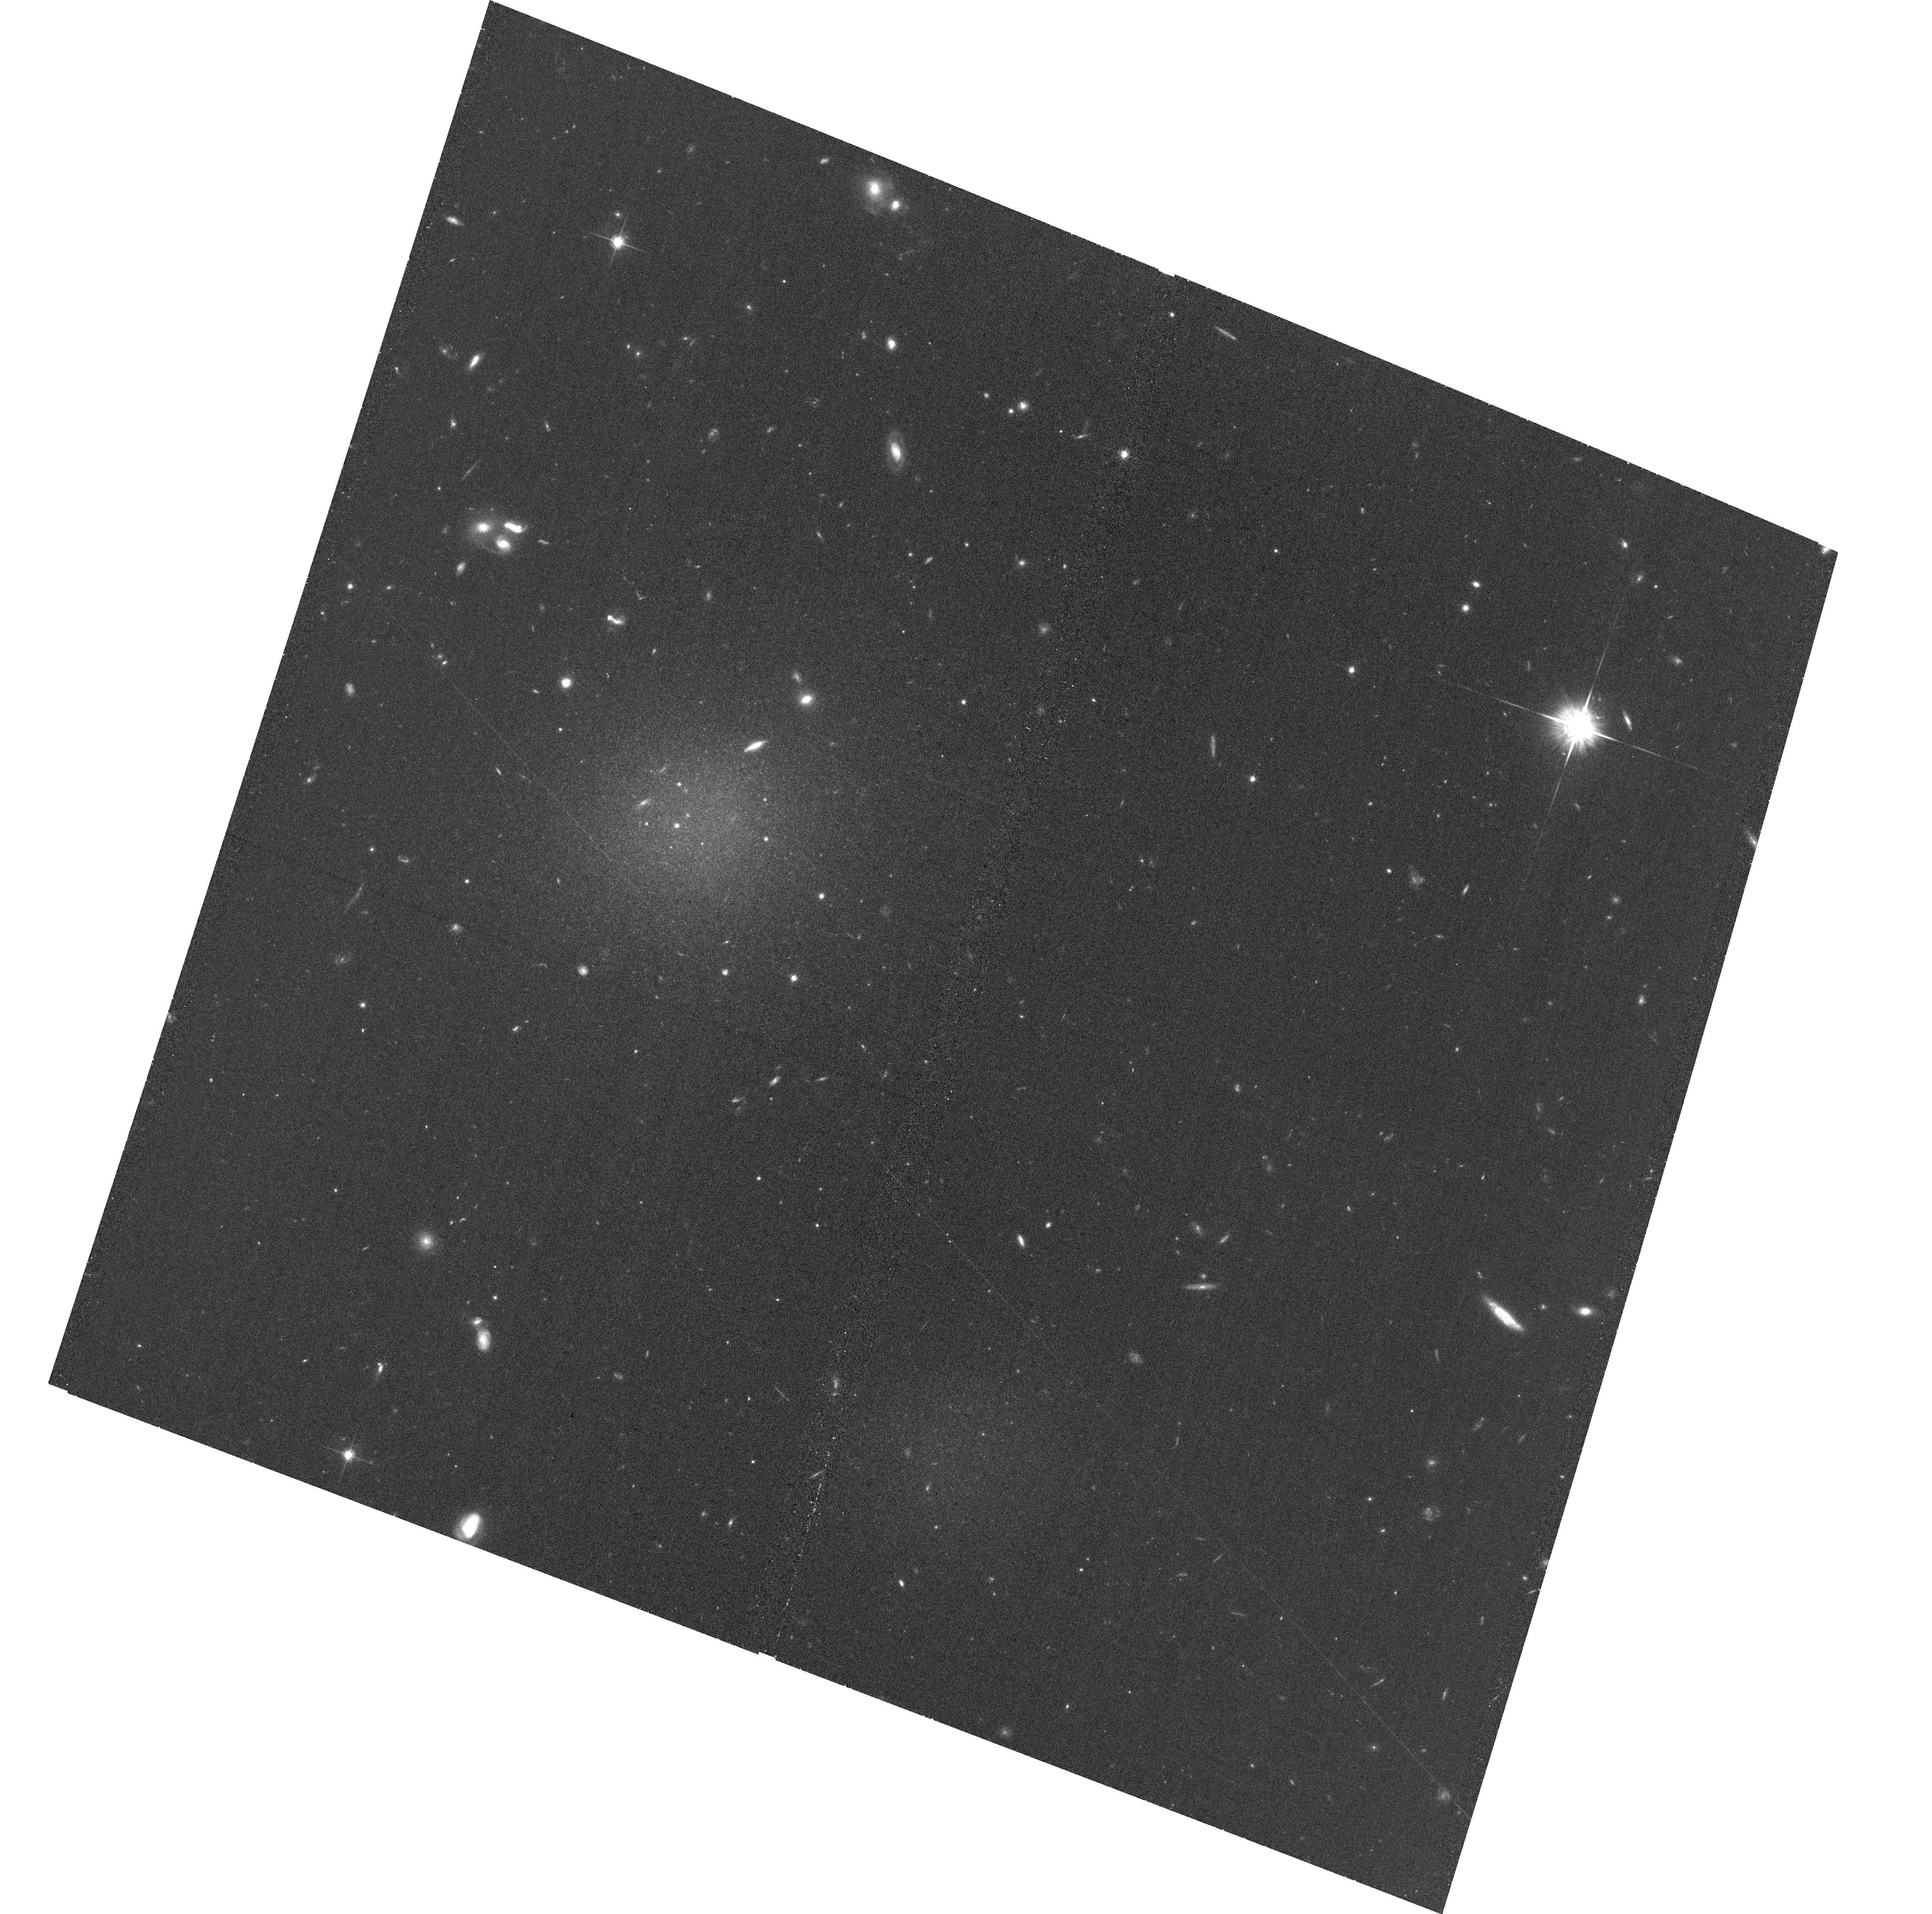
Target: NGC1052-DF4
Instrument: ACS/WFC
Filter: F814W
Exposure: 35 min
Observation ID: hst_15695_01_acs_wfc_f814w_jdz501

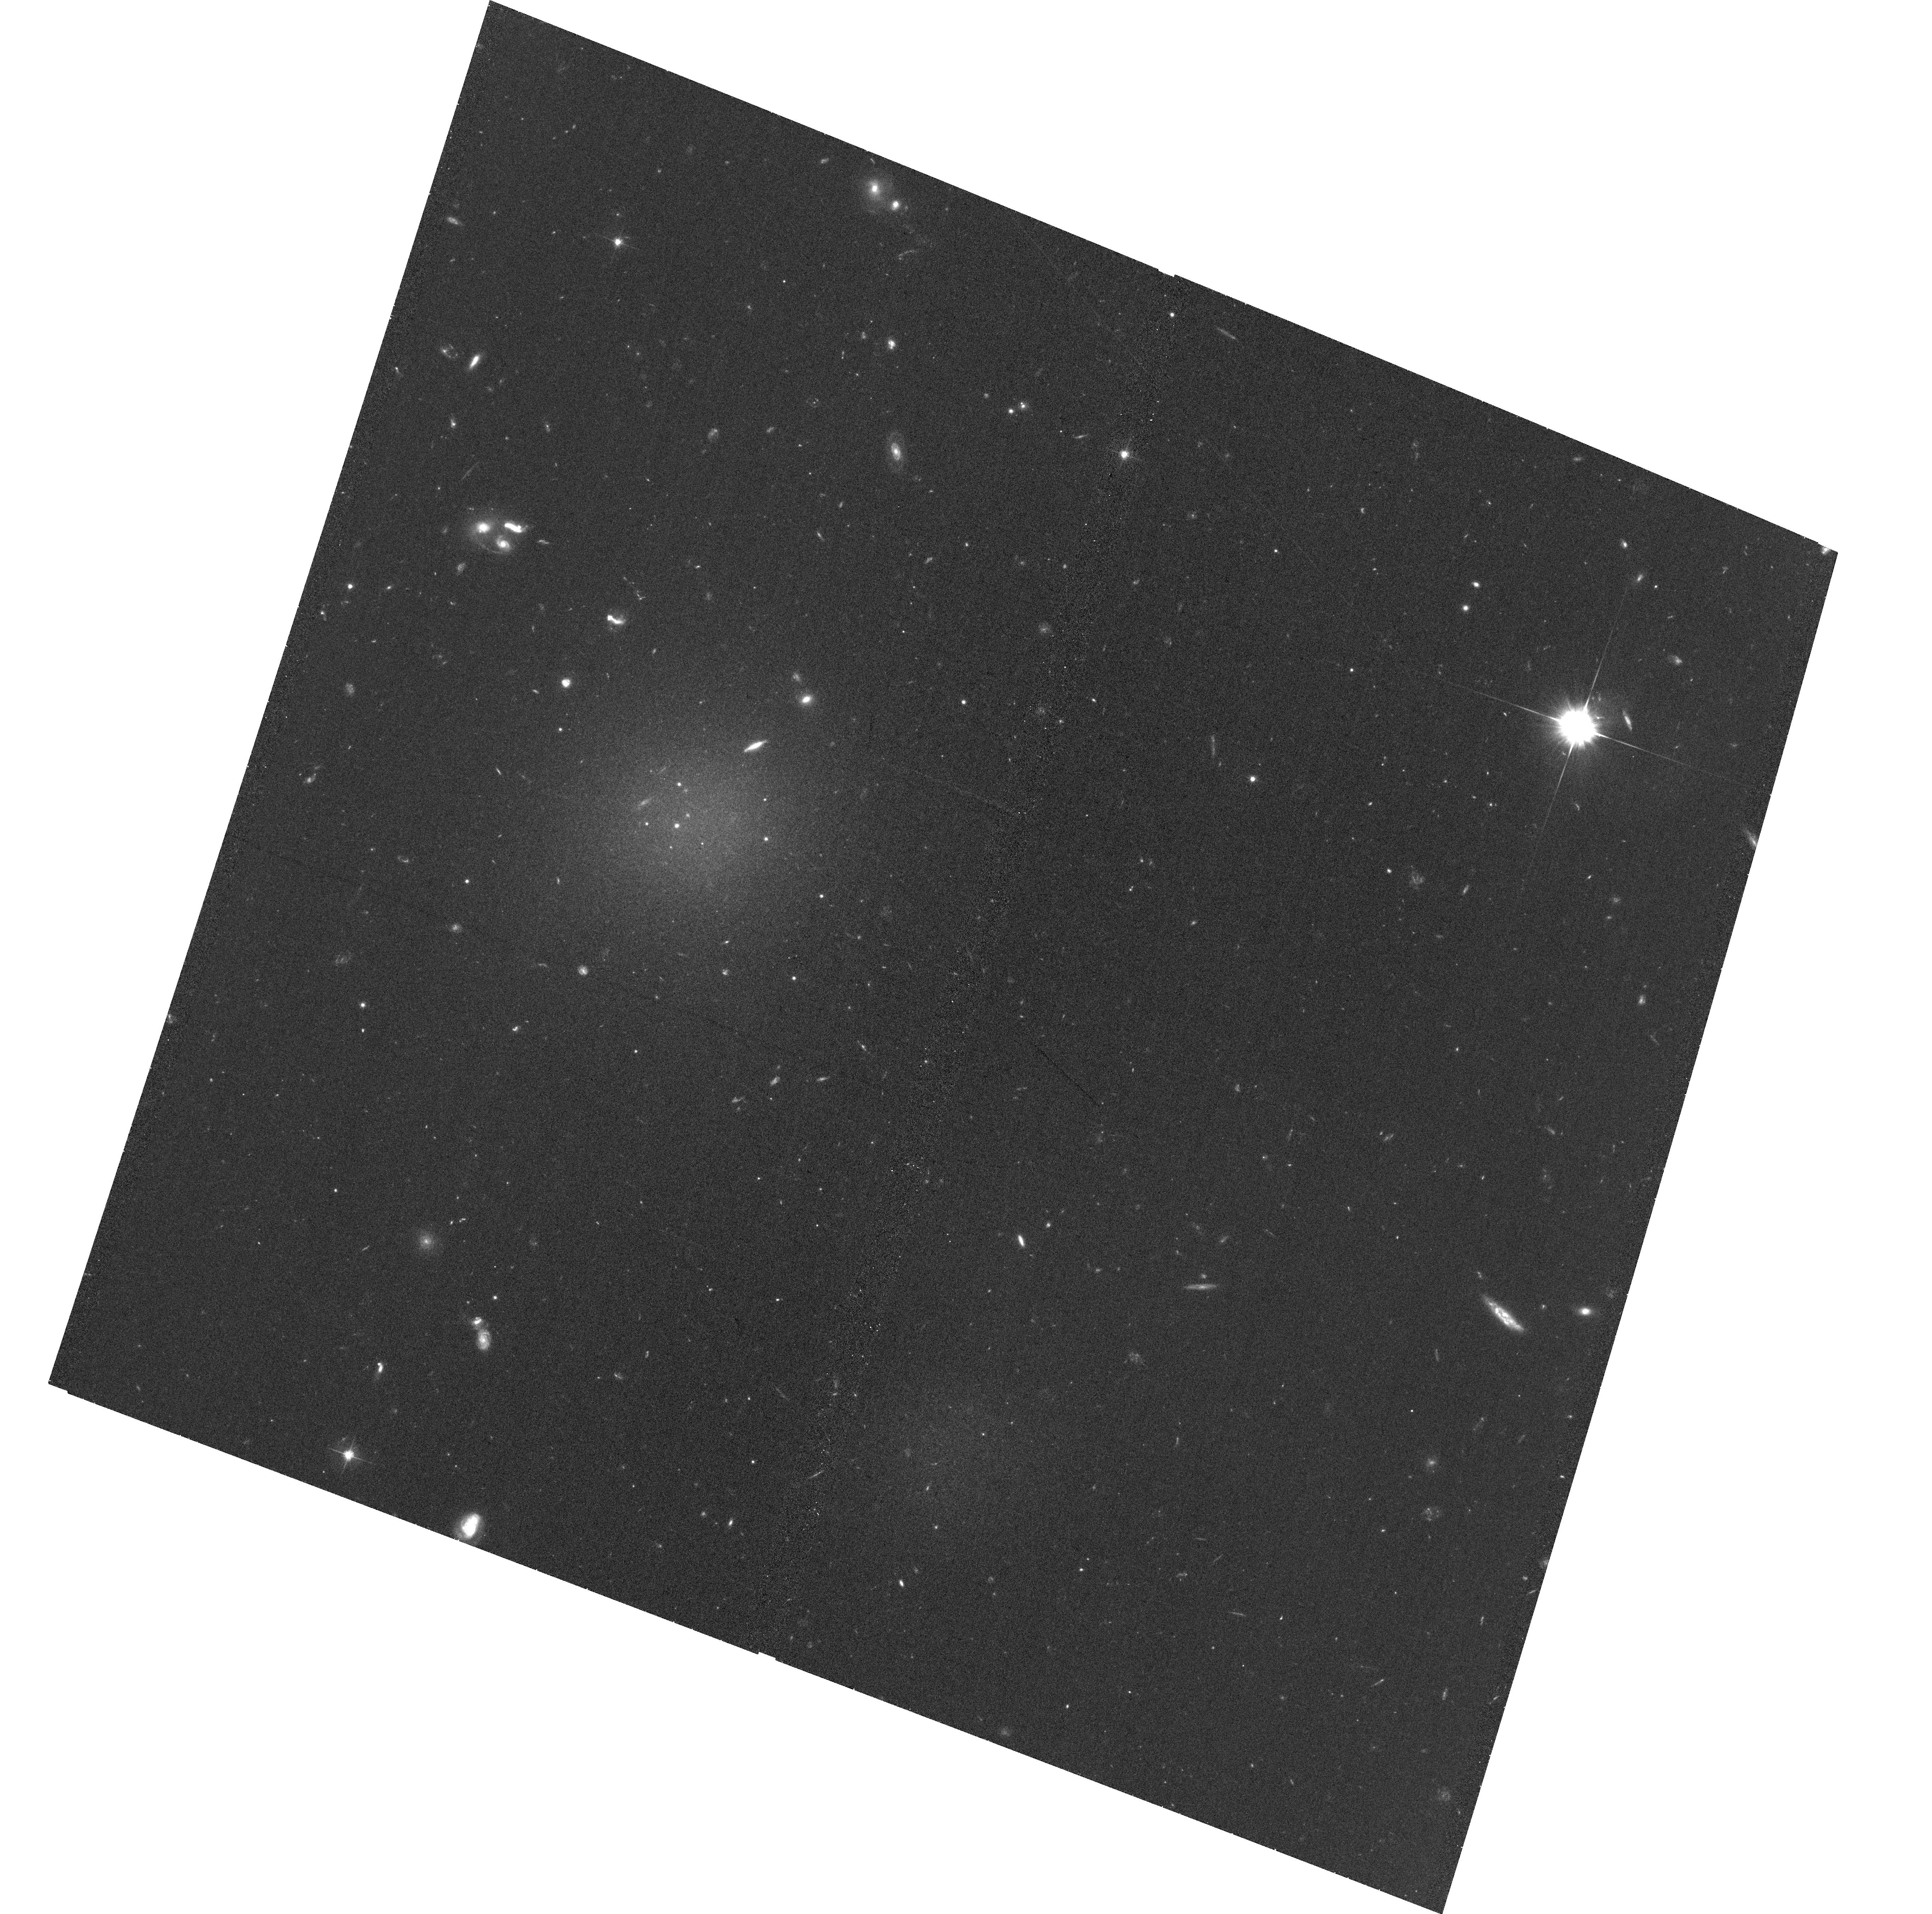
Target: NGC1052-DF4
Instrument: ACS/WFC
Filter: F606W
Exposure: 34 min
Observation ID: hst_15695_01_acs_wfc_f606w_jdz501

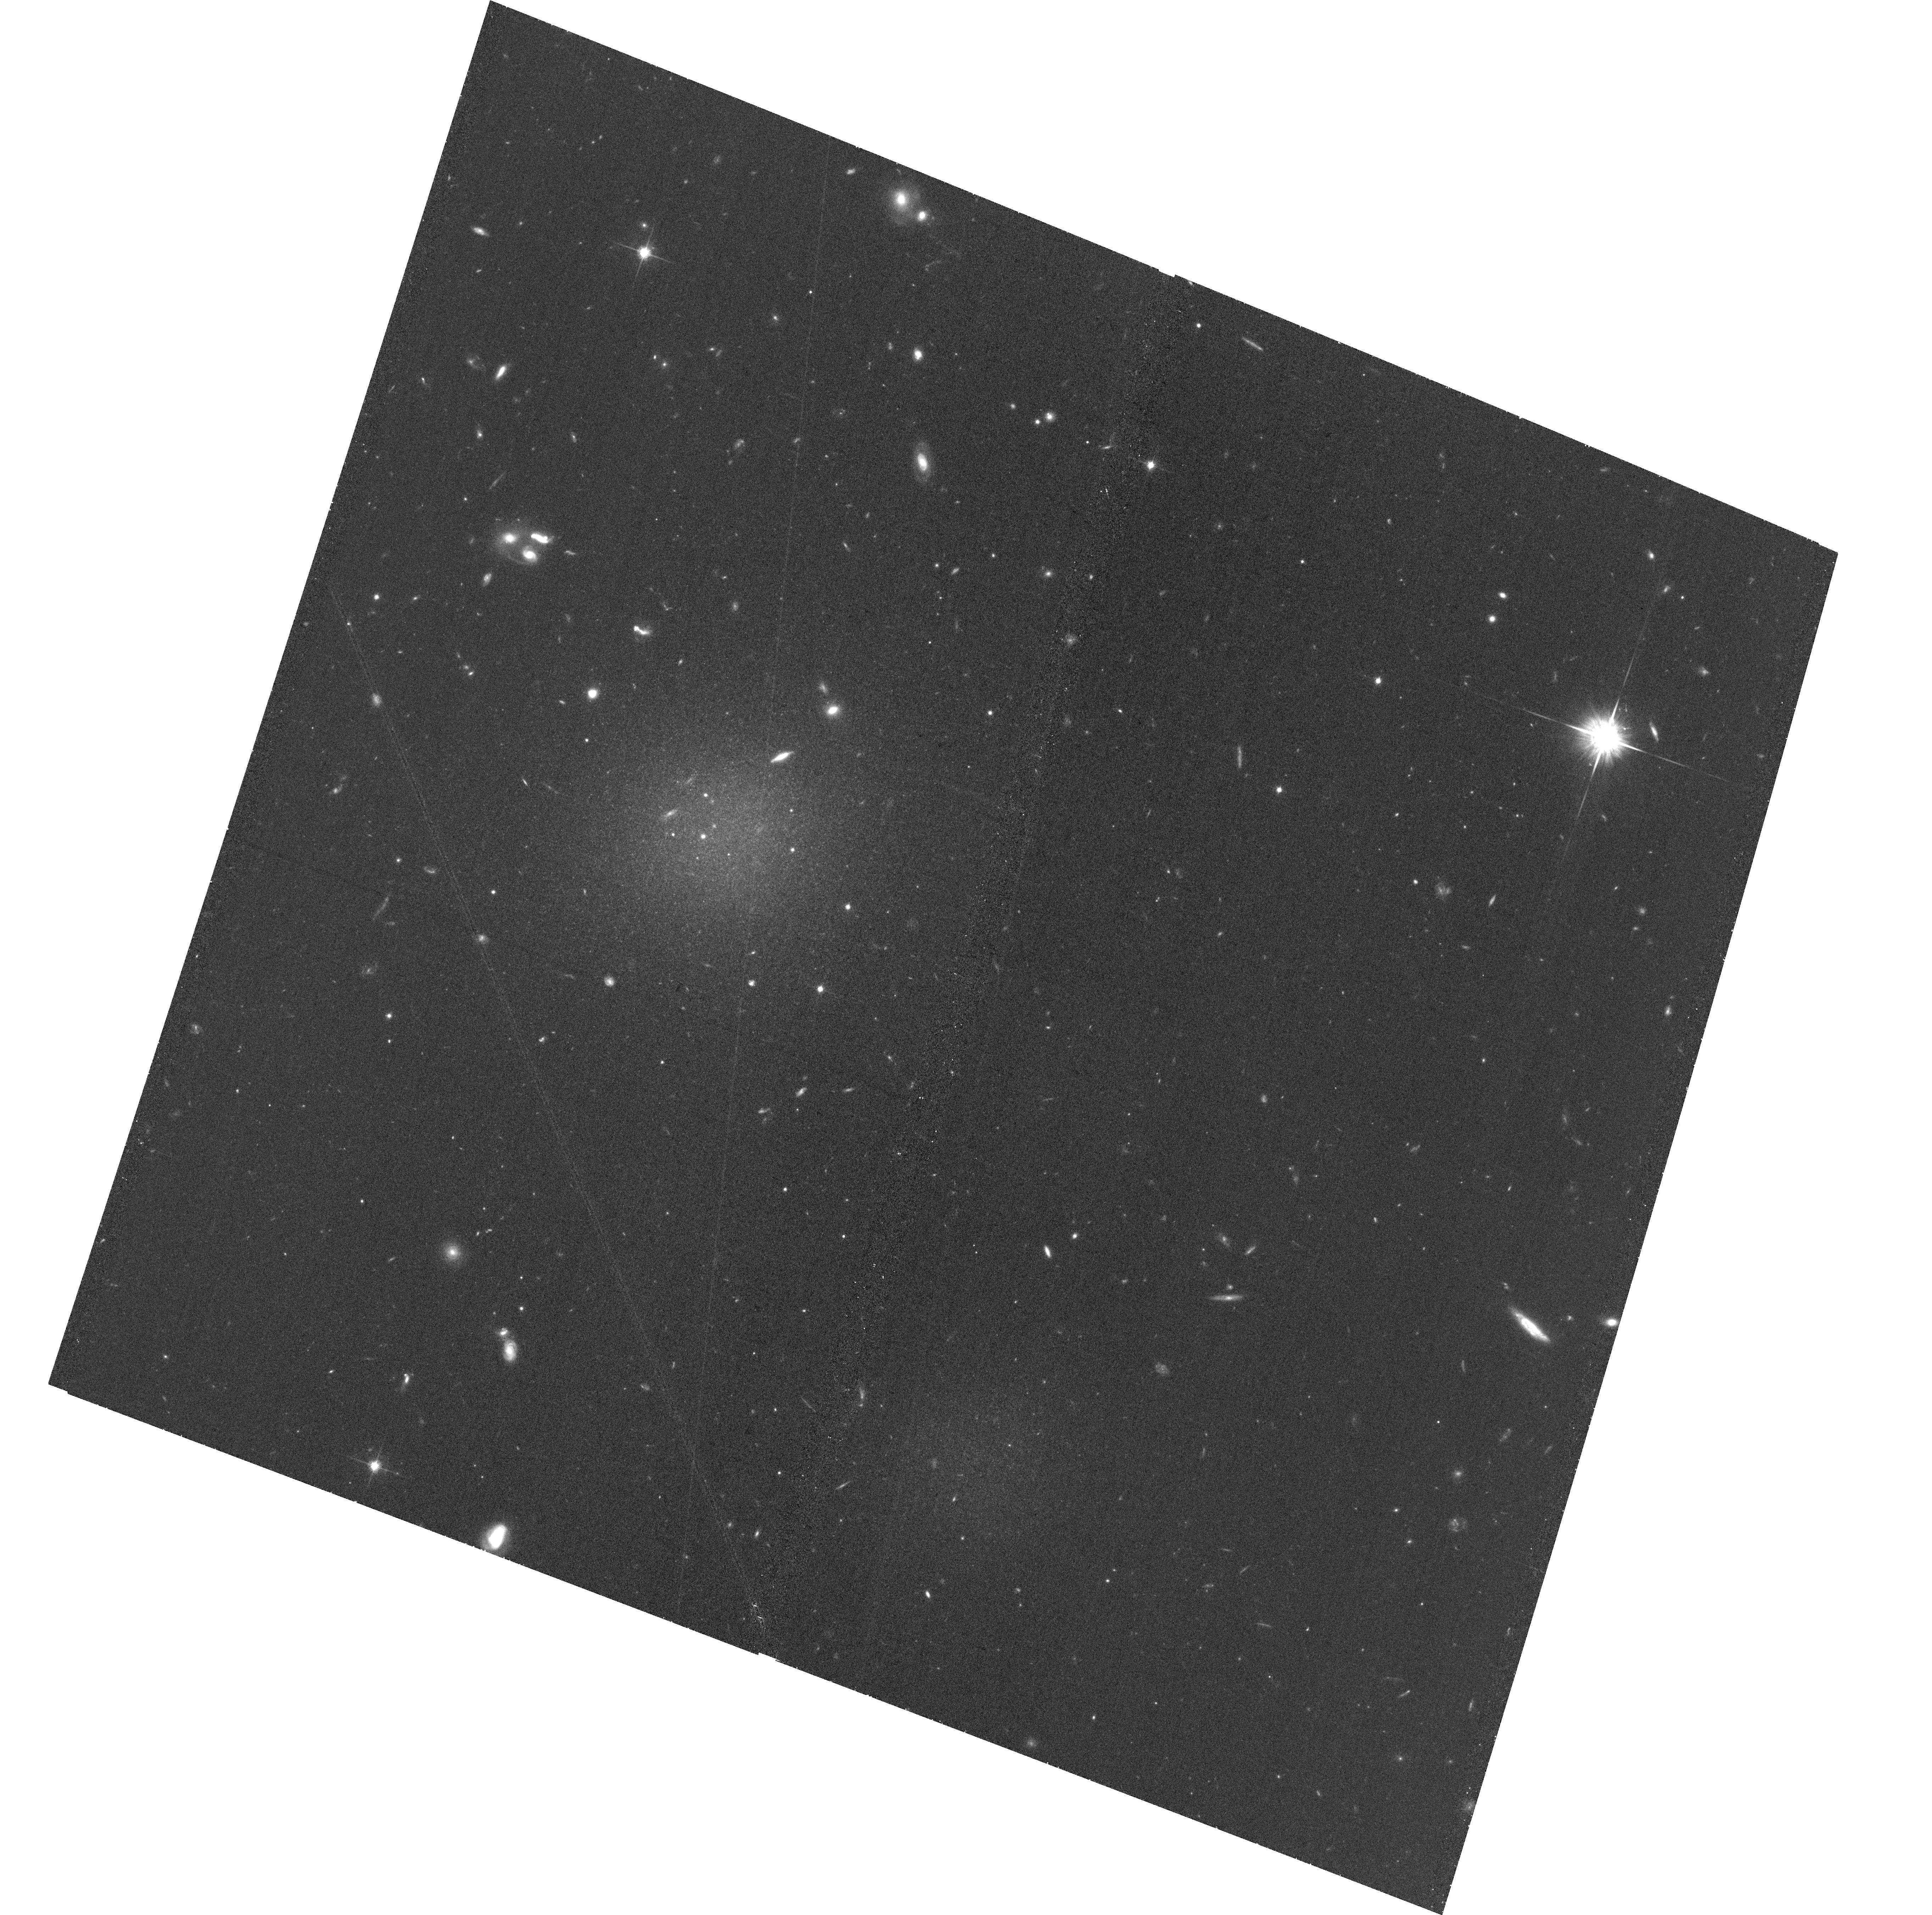
Target: NGC1052-DF4
Instrument: ACS/WFC
Filter: F814W
Exposure: 35 min
Observation ID: hst_15695_02_acs_wfc_f814w_jdz502

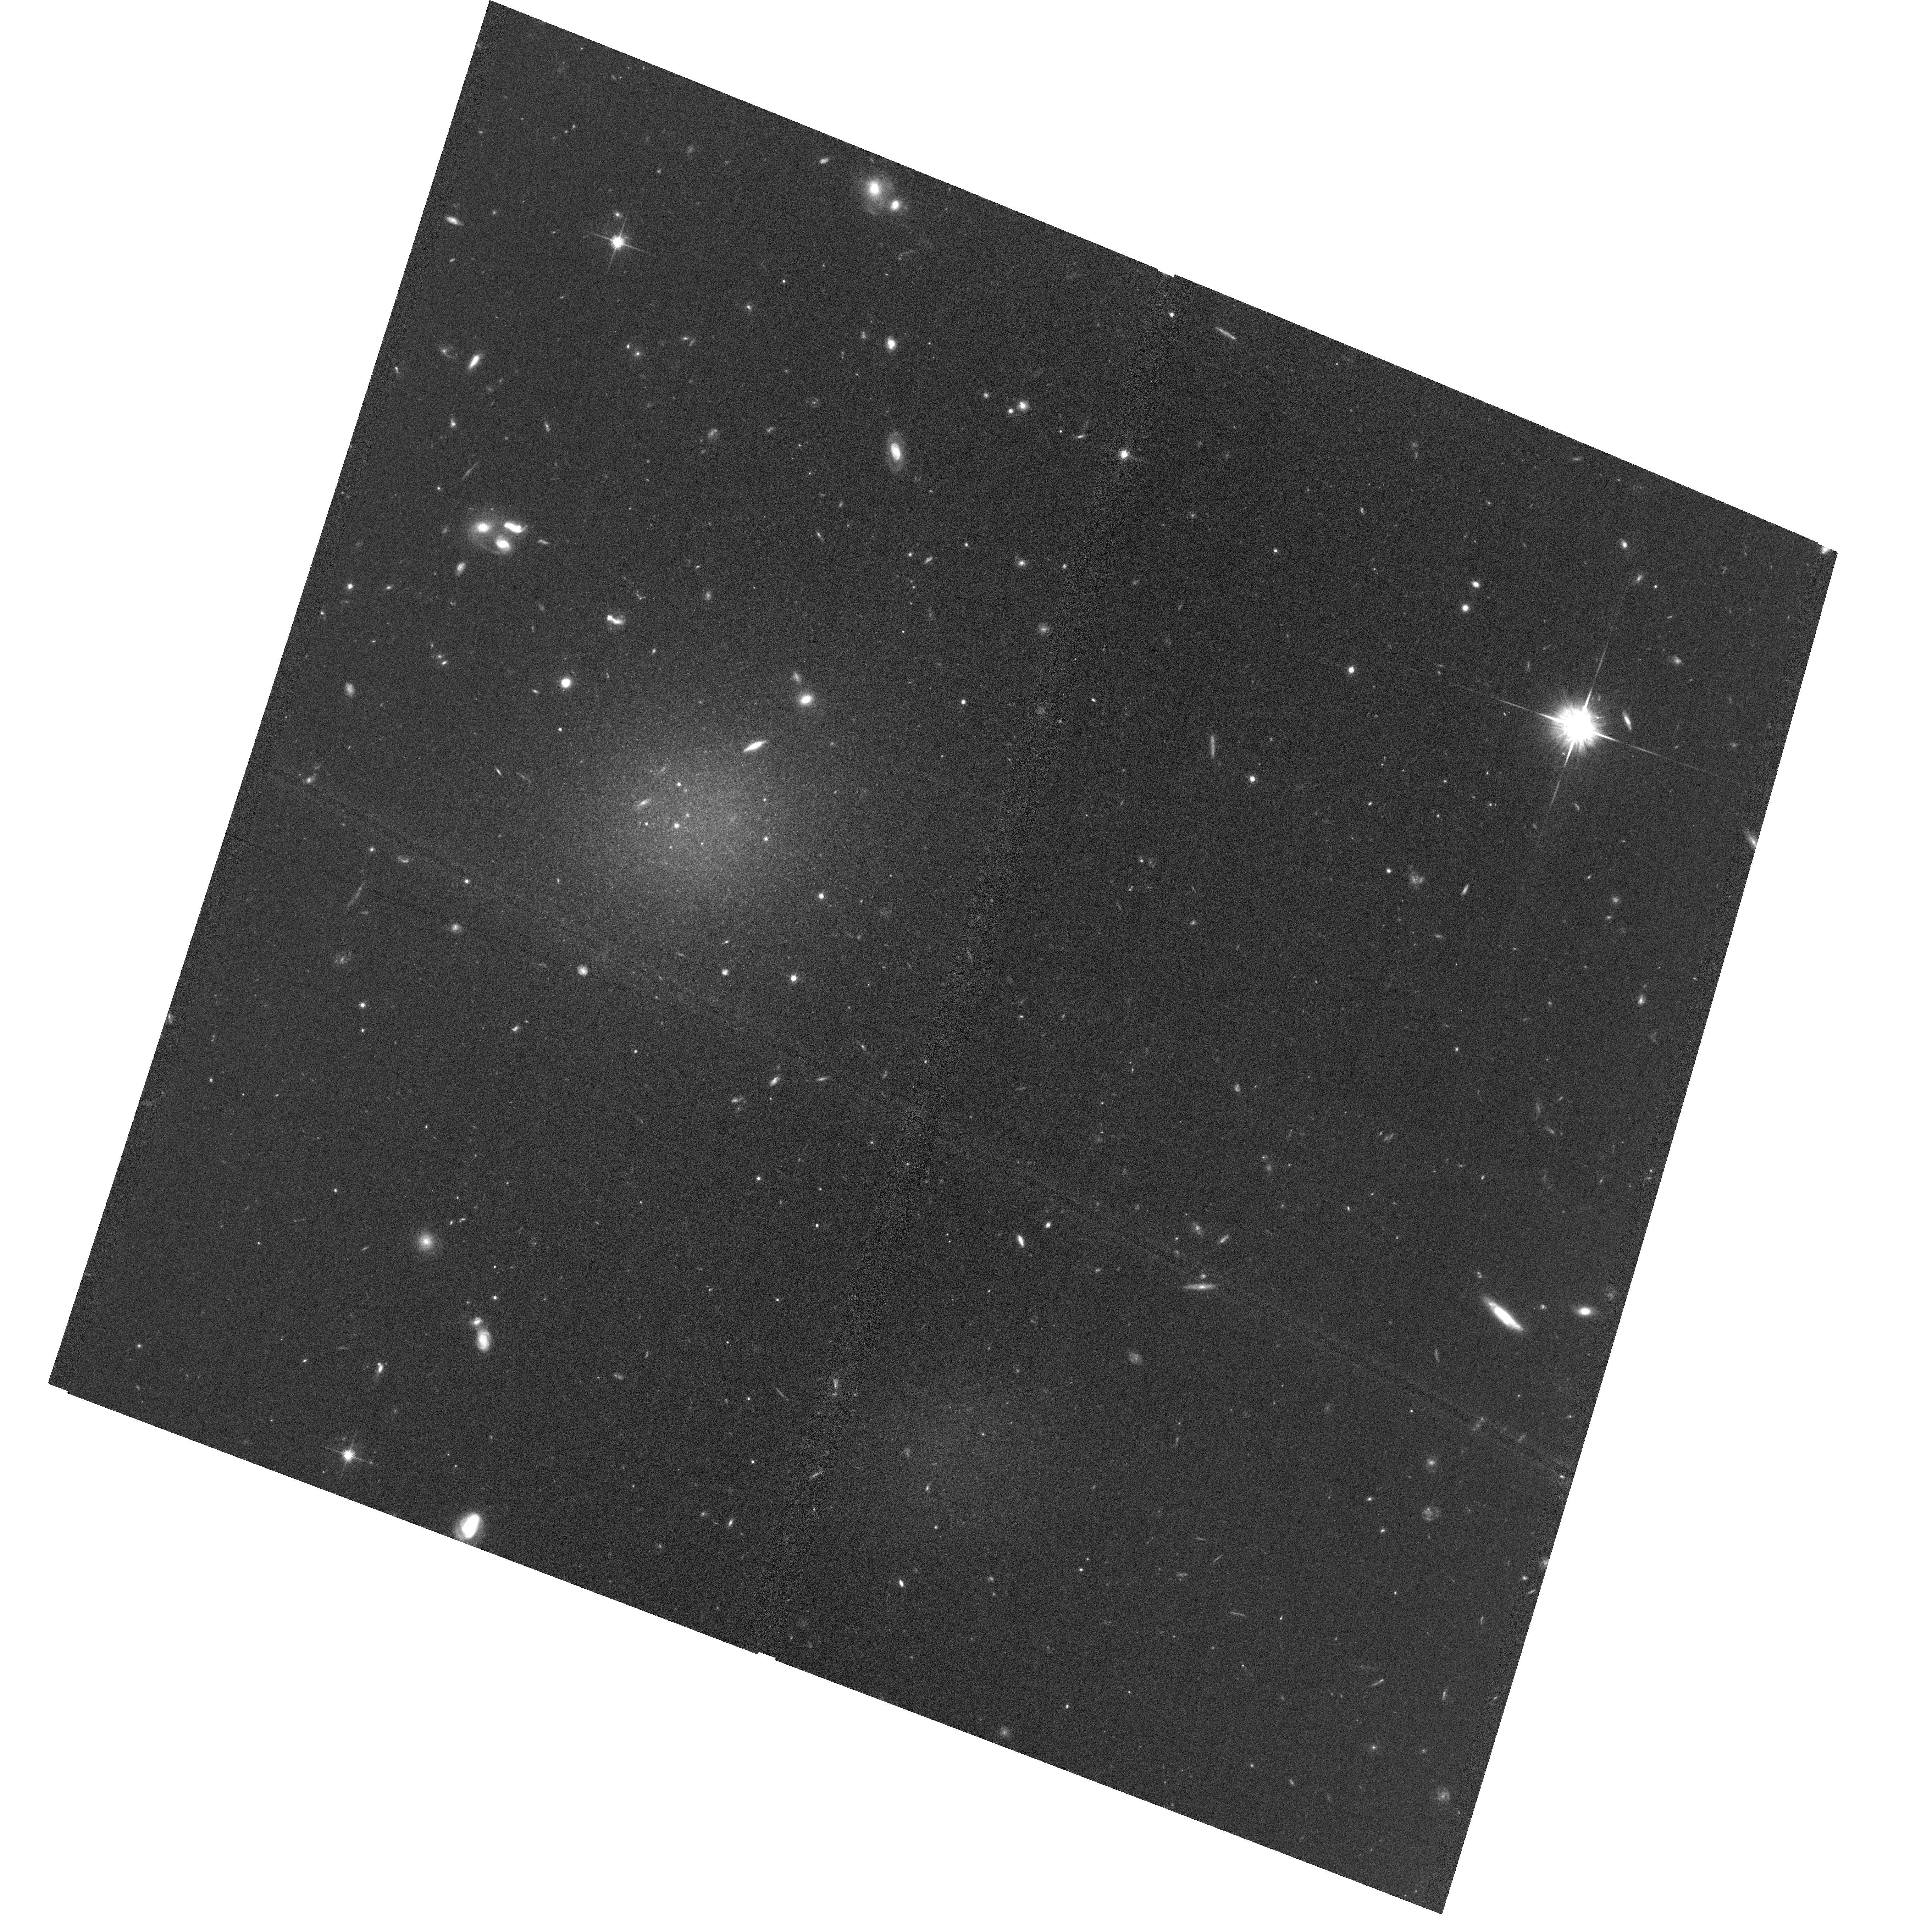
Target: NGC1052-DF4
Instrument: ACS/WFC
Filter: F814W
Exposure: 1.1 h
Observation ID: hst_15695_04_acs_wfc_f814w_jdz504

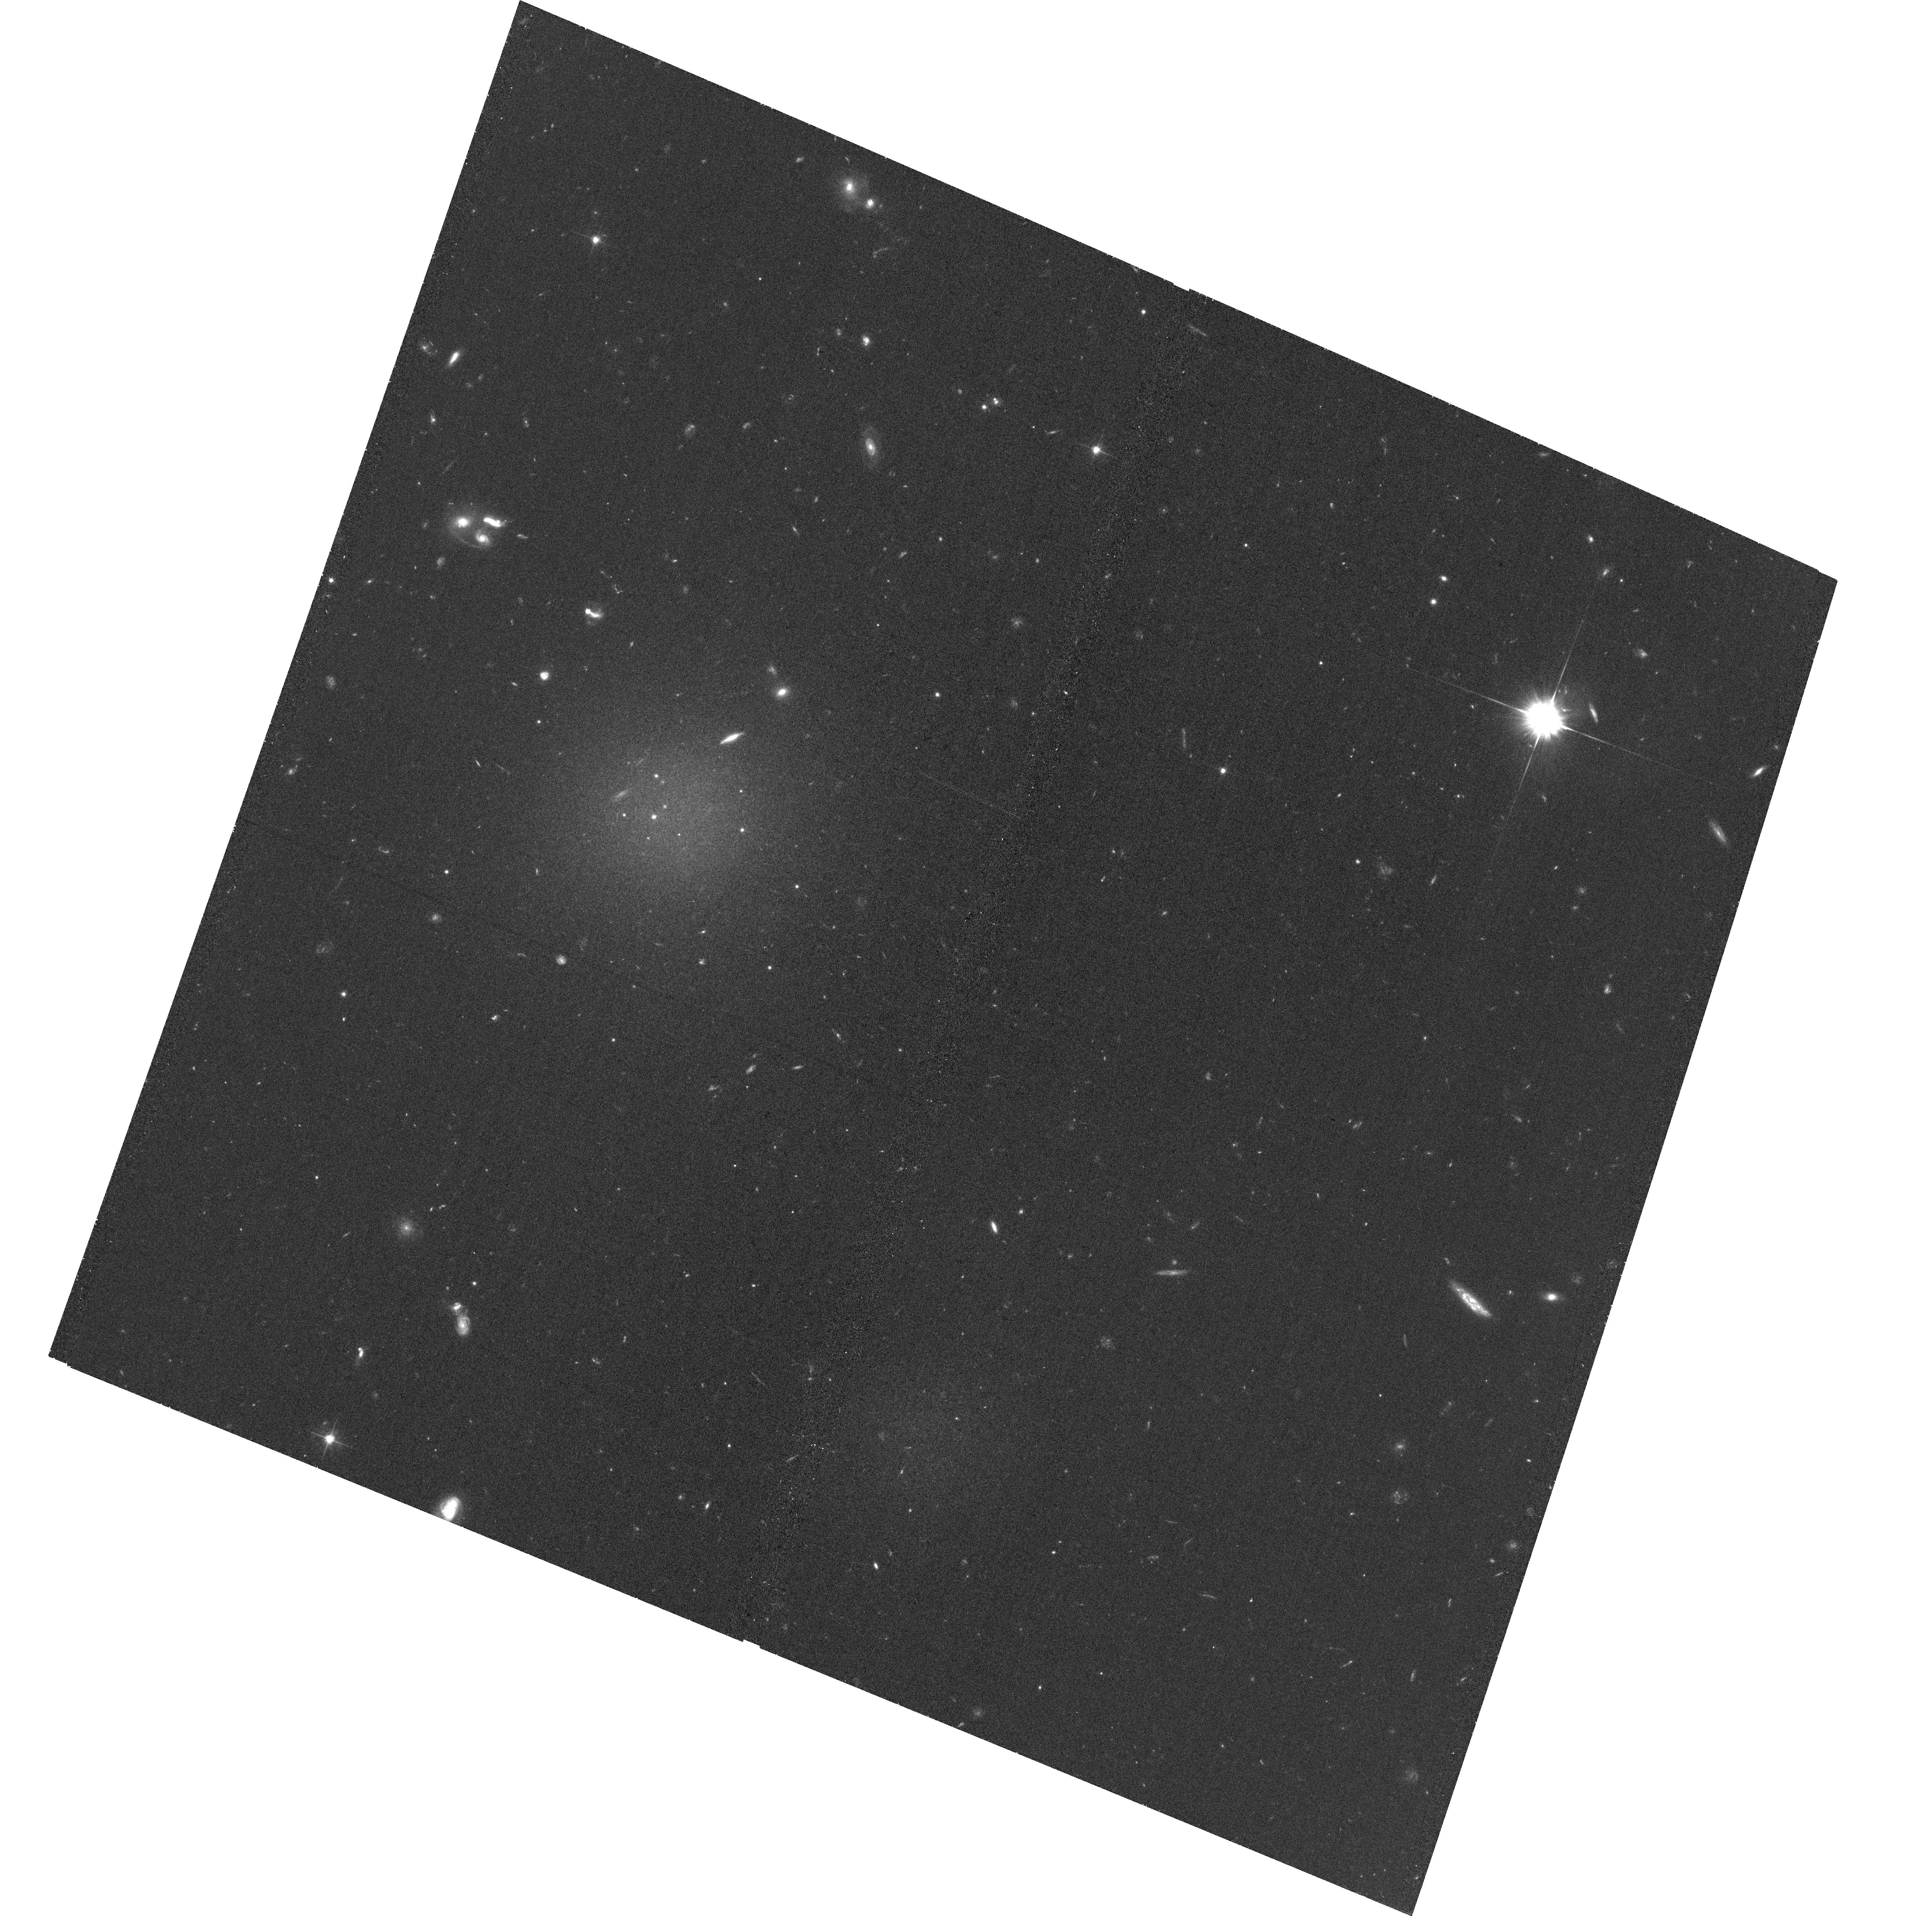
Target: NGC1052-DF4
Instrument: ACS/WFC
Filter: F606W
Exposure: 34 min
Observation ID: hst_15695_03_acs_wfc_f606w_jdz503

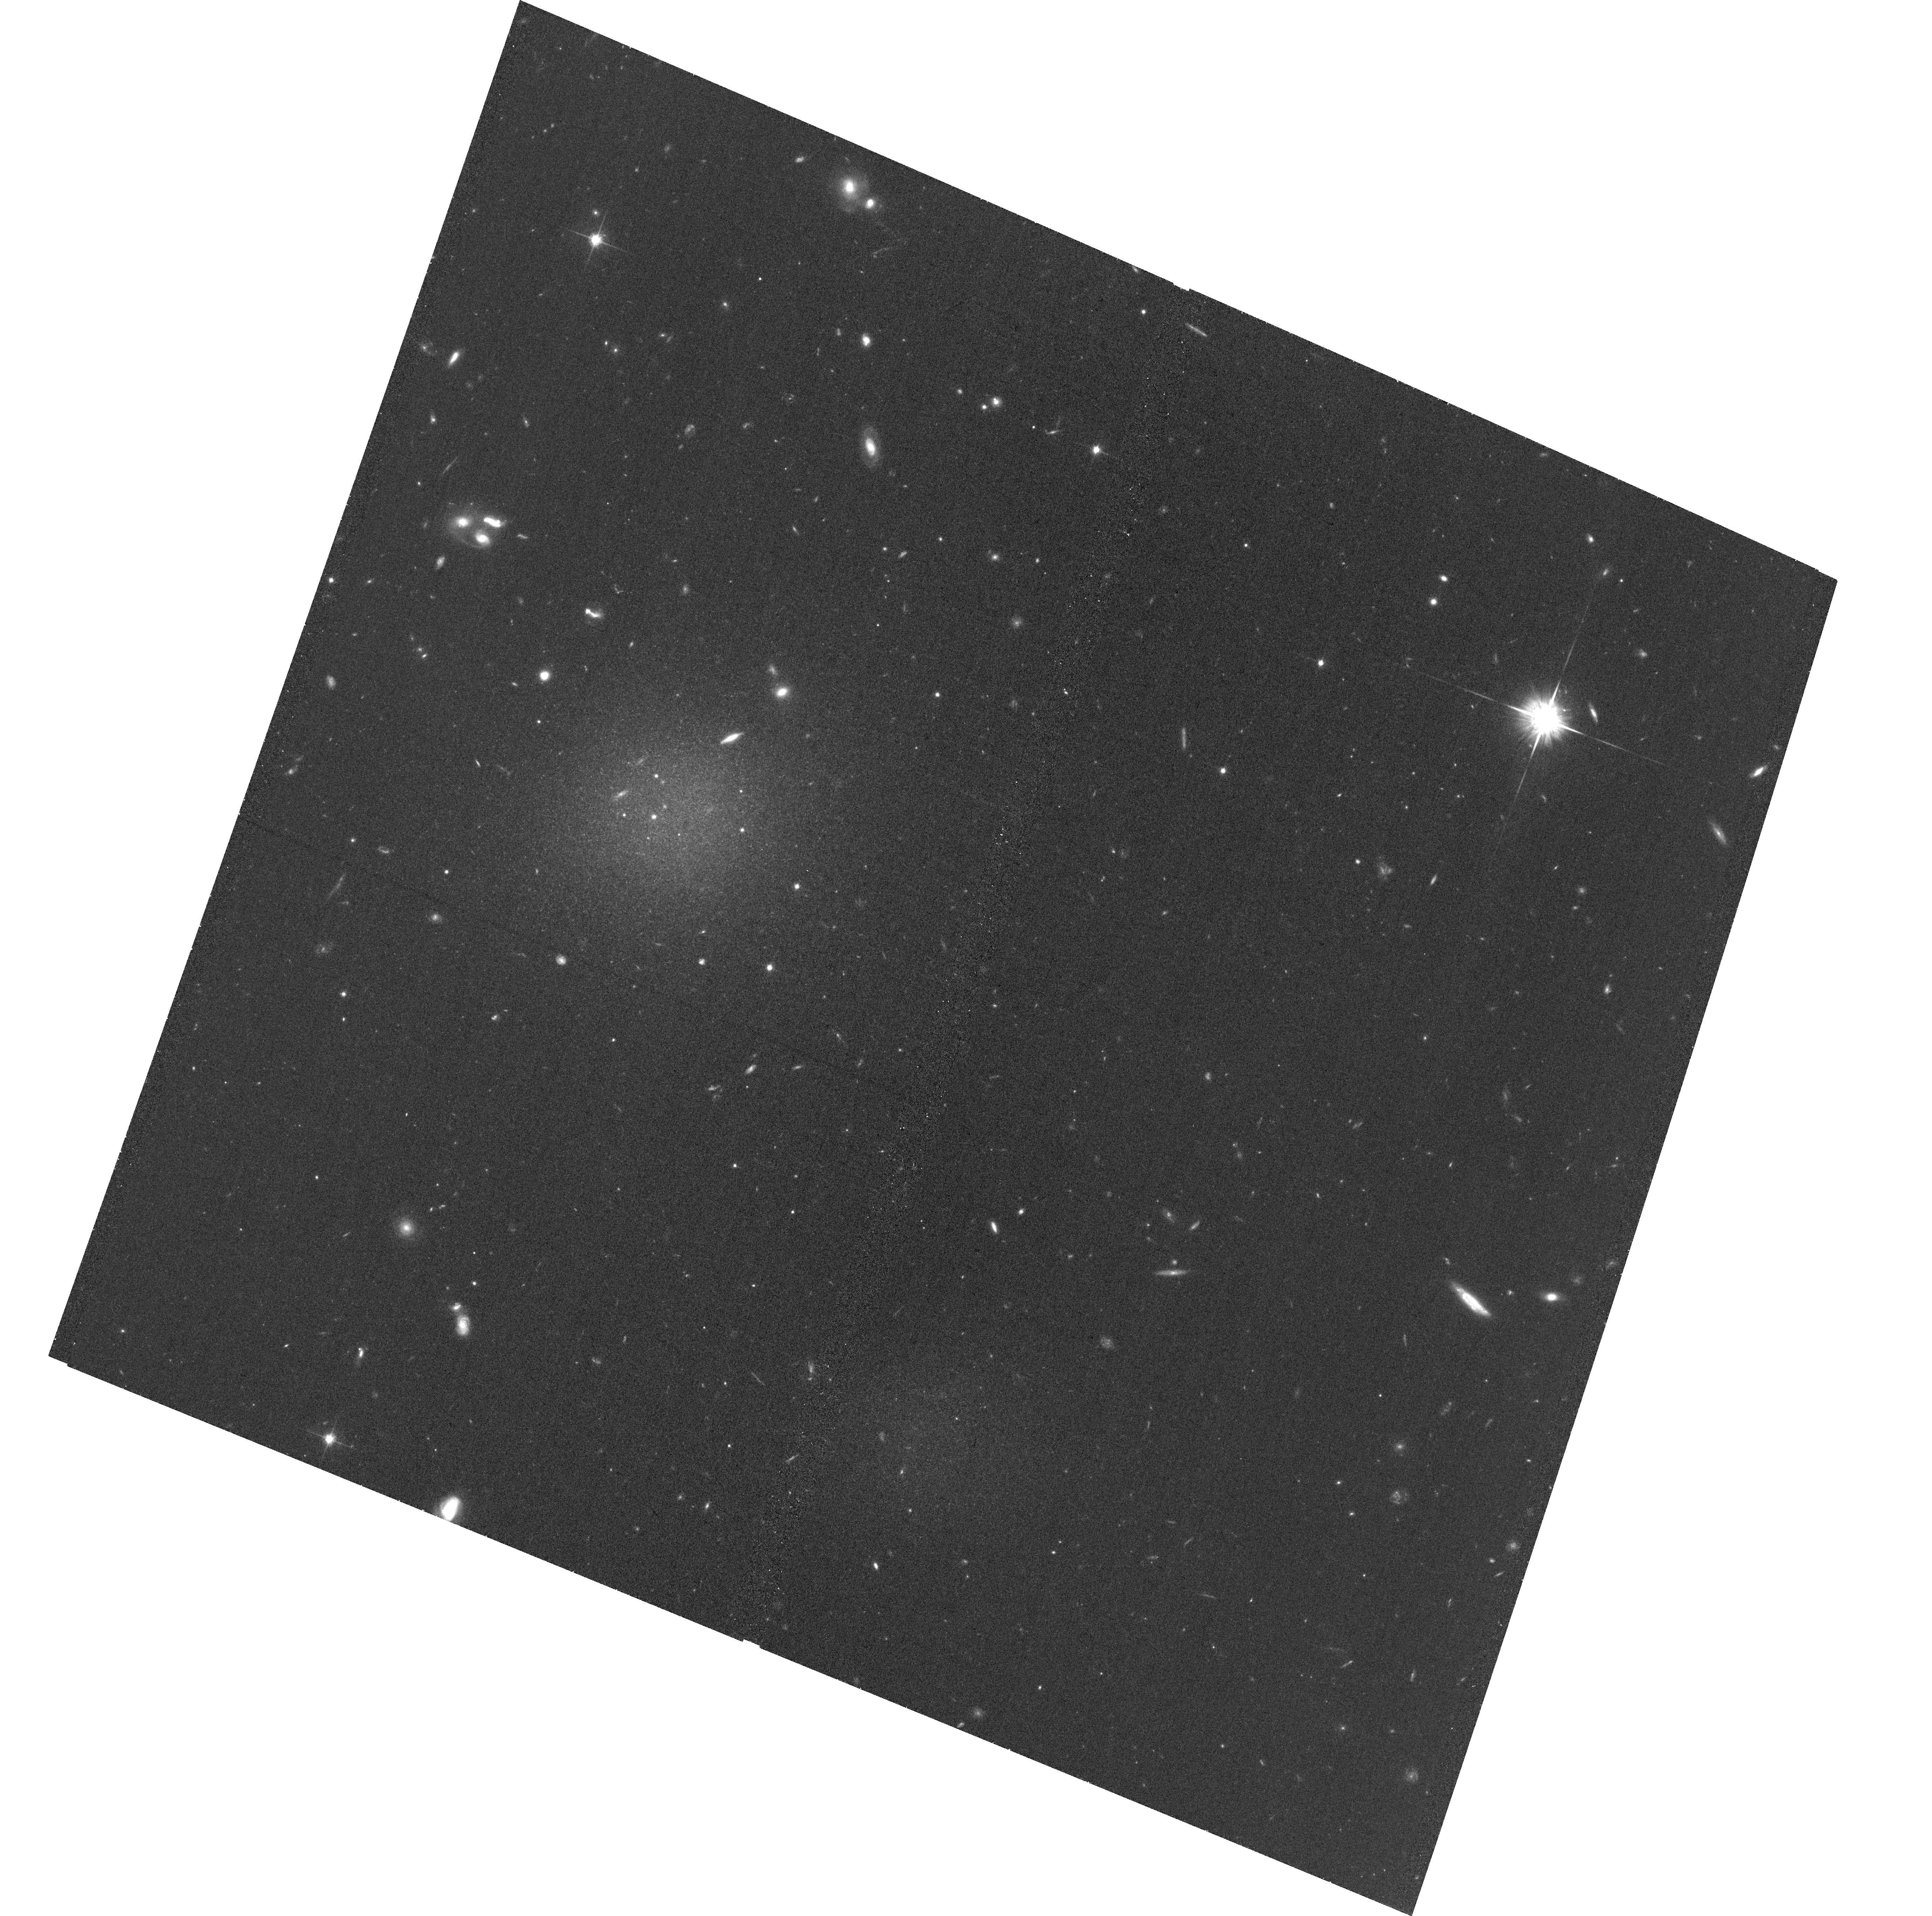
Target: NGC1052-DF4
Instrument: ACS/WFC
Filter: F814W
Exposure: 35 min
Observation ID: hst_15695_03_acs_wfc_f814w_jdz503

An accurate distance to the controversial low-dark matter galaxy NGC1052-DF4 (PI: van Dokkum, Pieter)

The "galaxy without dark matter" NGC1052-DF2 has been the topic of intense debate since it was published in March 2018, with >30 papers having been written on it in nine months. A new galaxy in the same class, NGC1052-DF4, was just announced. Both galaxies appear to have an unprecedented population of luminous globular clusters and an unprecedented low dark matter fraction. This interpretation is critically dependent on the distance to these objects. The currently available single-orbit F814W data have yielded two very different distance estimates: van Dokkum and collaborators find a distance of D=19-20 Mpc for both objects from surface brightness fluctuations, whereas Trujillo et al. use the same data to measure a distance of D~13 Mpc for NGC1052-DF2. Almost all the extreme properties of these galaxies are distance-dependent, and for D~13 Mpc they are not particularly unusual. This proposal requests 10 orbits of HST imaging to unambiguously measure the distance to NGC1052-DF4 from the tip of the red giant branch (TRGB). With 7+3 orbits of F814W+F606W imaging (8+4 after adding the existing data) the TRGB can be reliably detected out to D~20 Mpc, providing a distance with an uncertainty of ~5%. This measurement has implications for alternatives to the dark matter paradigm, for galaxy formation, and for globular cluster formation.